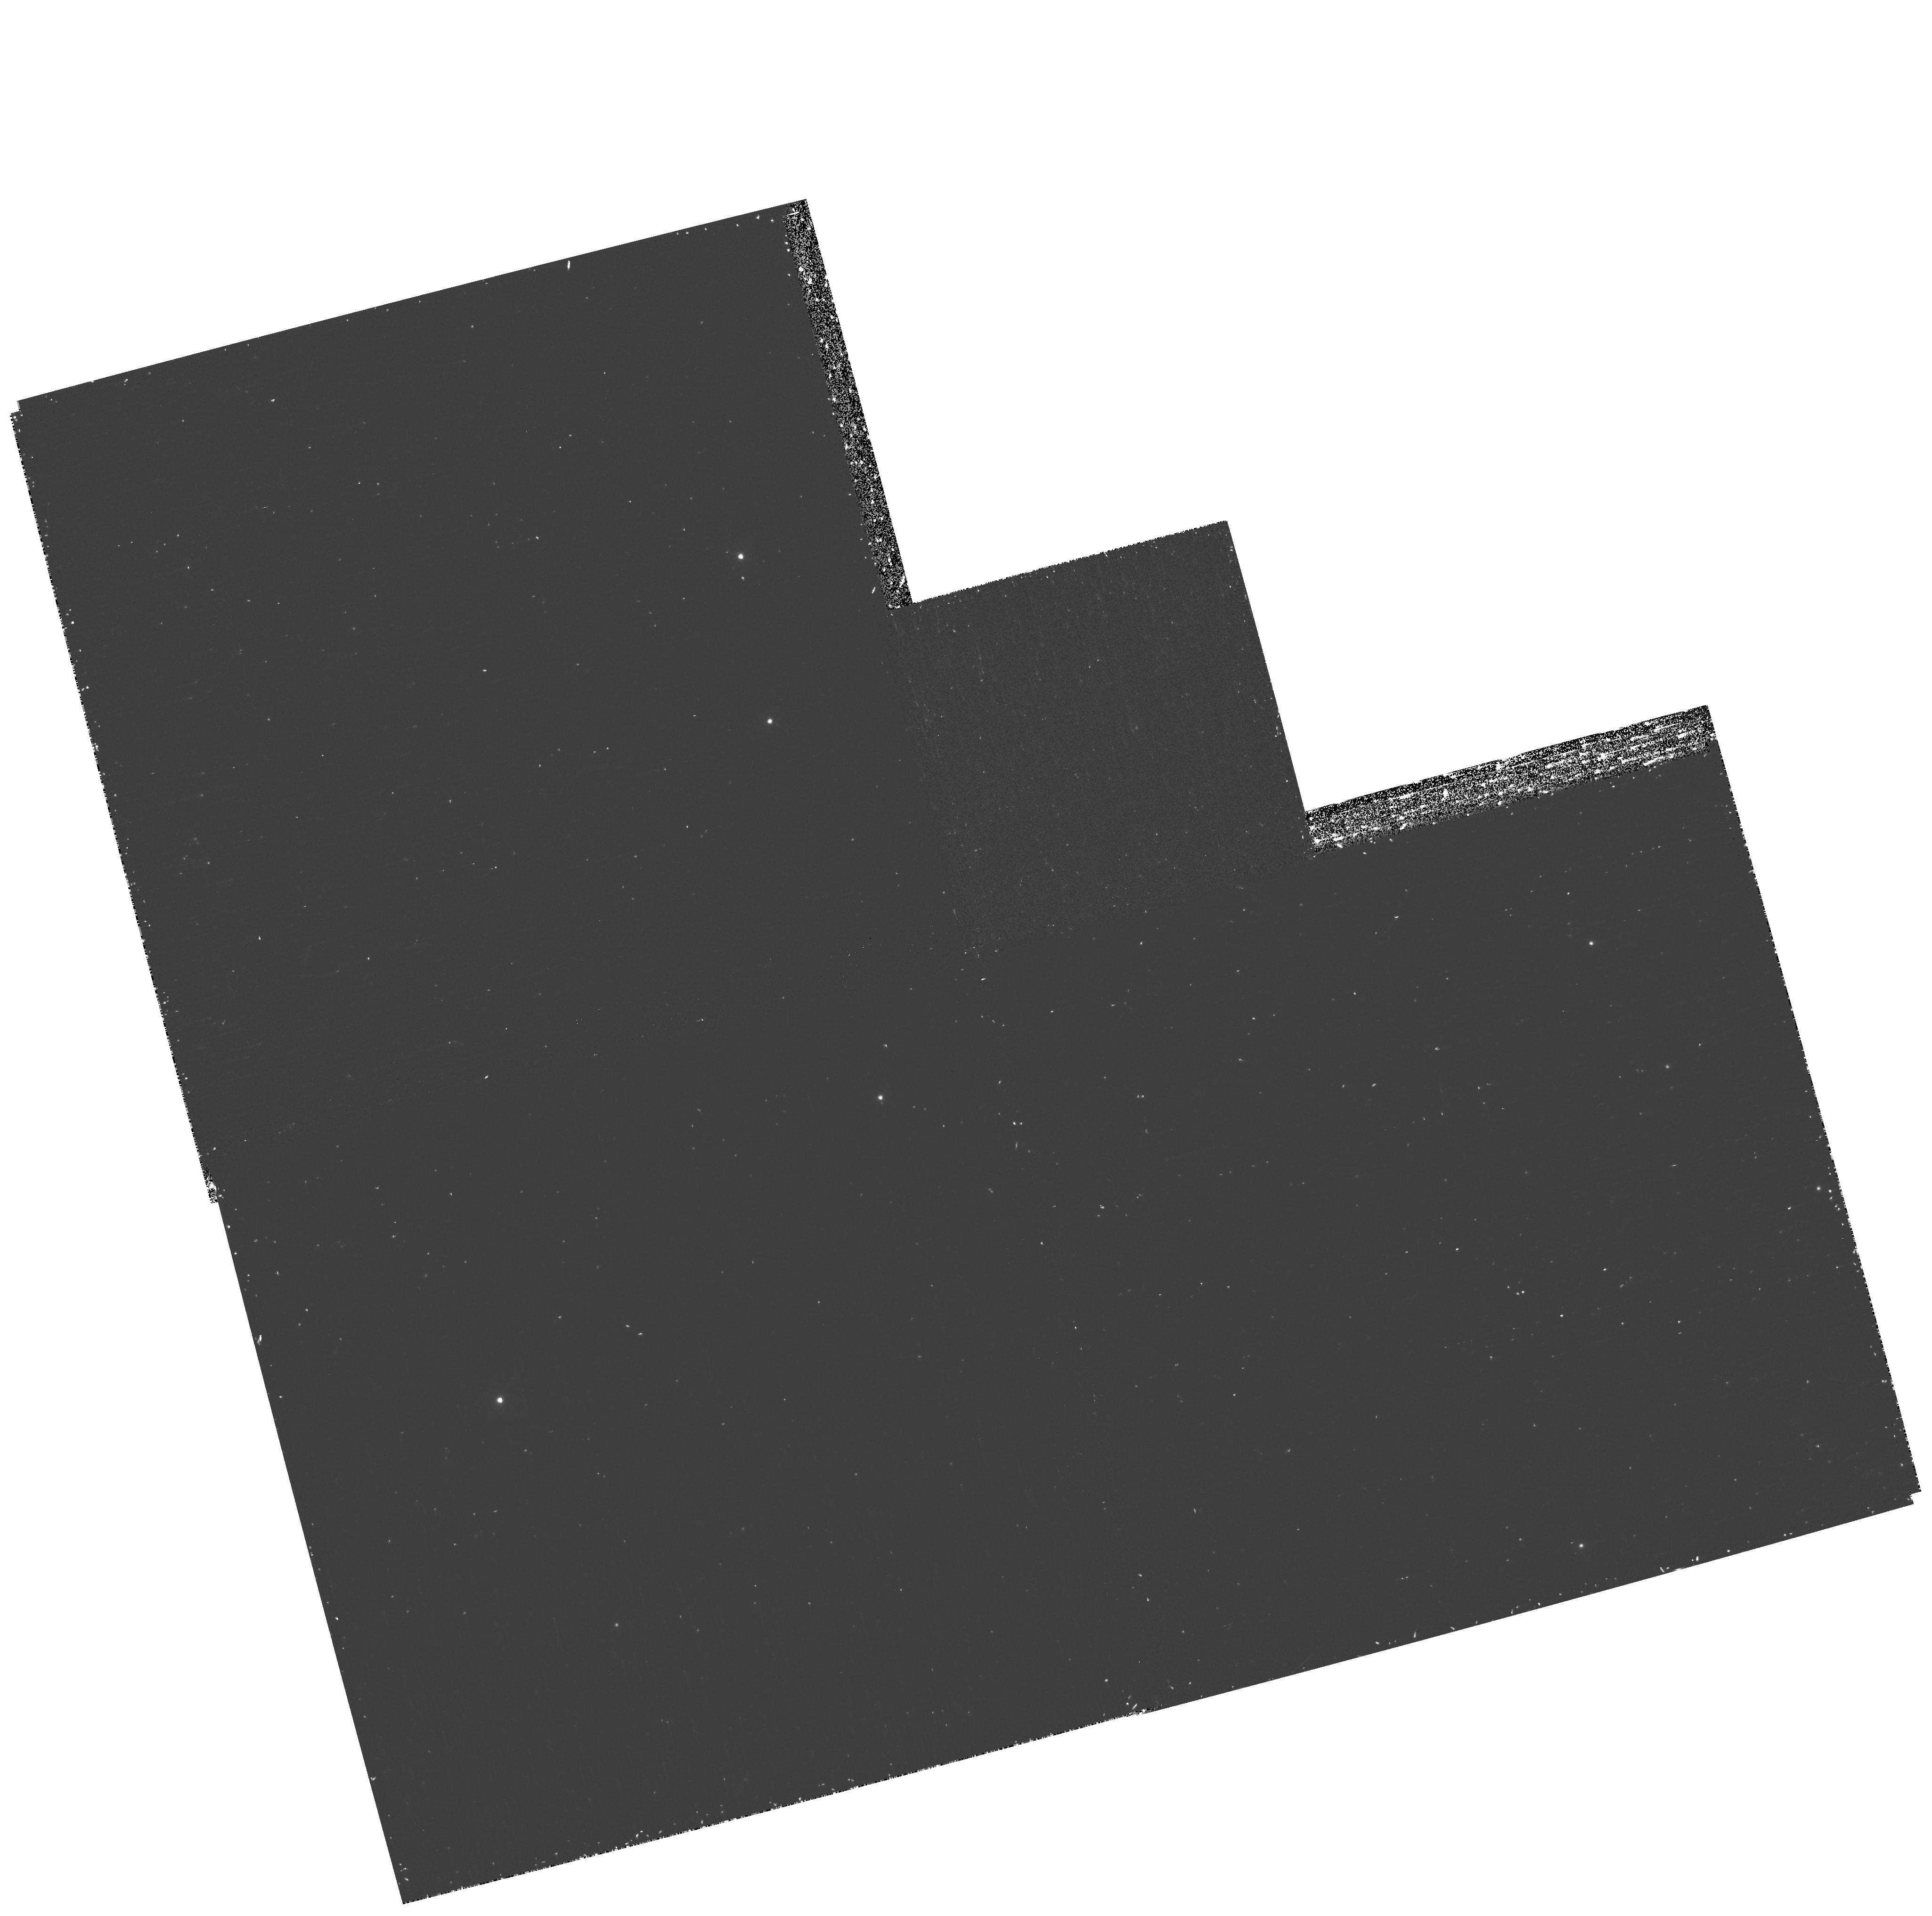
Target: 2M0559-14. Instrument: WFPC2/PC. Filter: F1042M. Exposure: 37 min. Observation ID: hst_11037_53_wfpc2_pc_f1042m_ua3t53

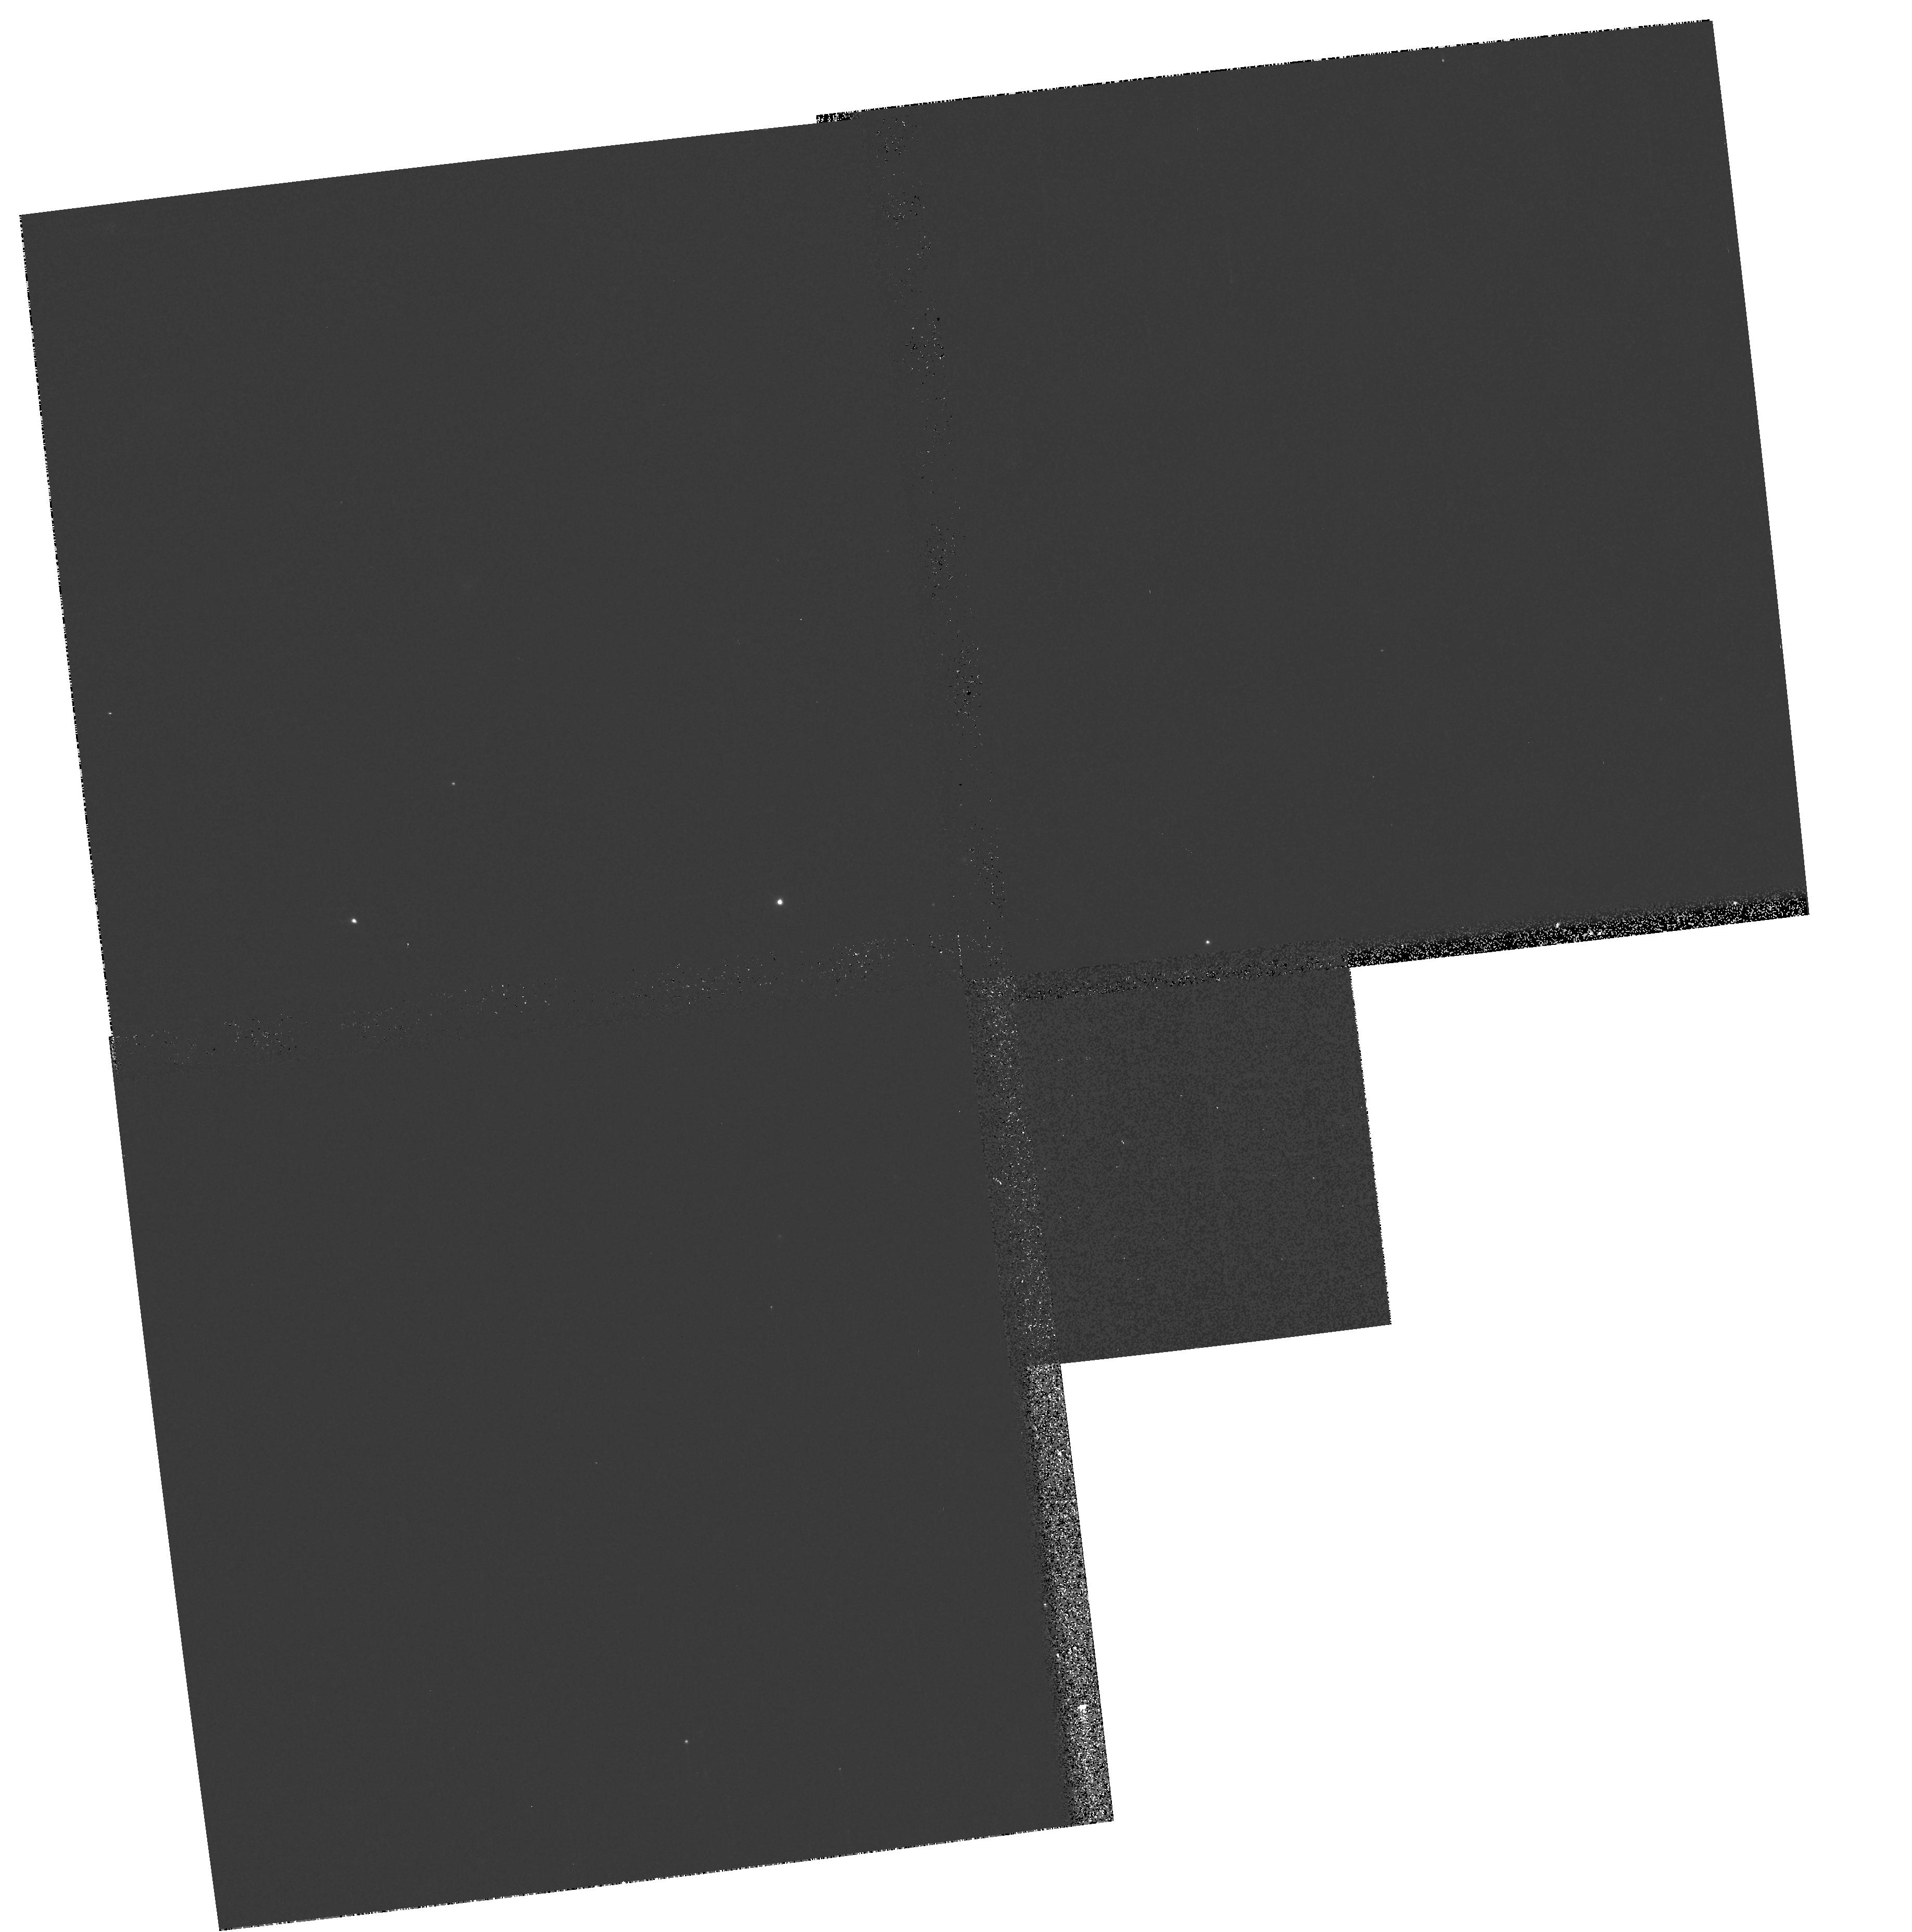
Target: 2M0036+18. Instrument: WFPC2/PC. Filter: F791W. Exposure: 2 min. Observation ID: hst_11037_02_wfpc2_pc_f791w_ua3t02

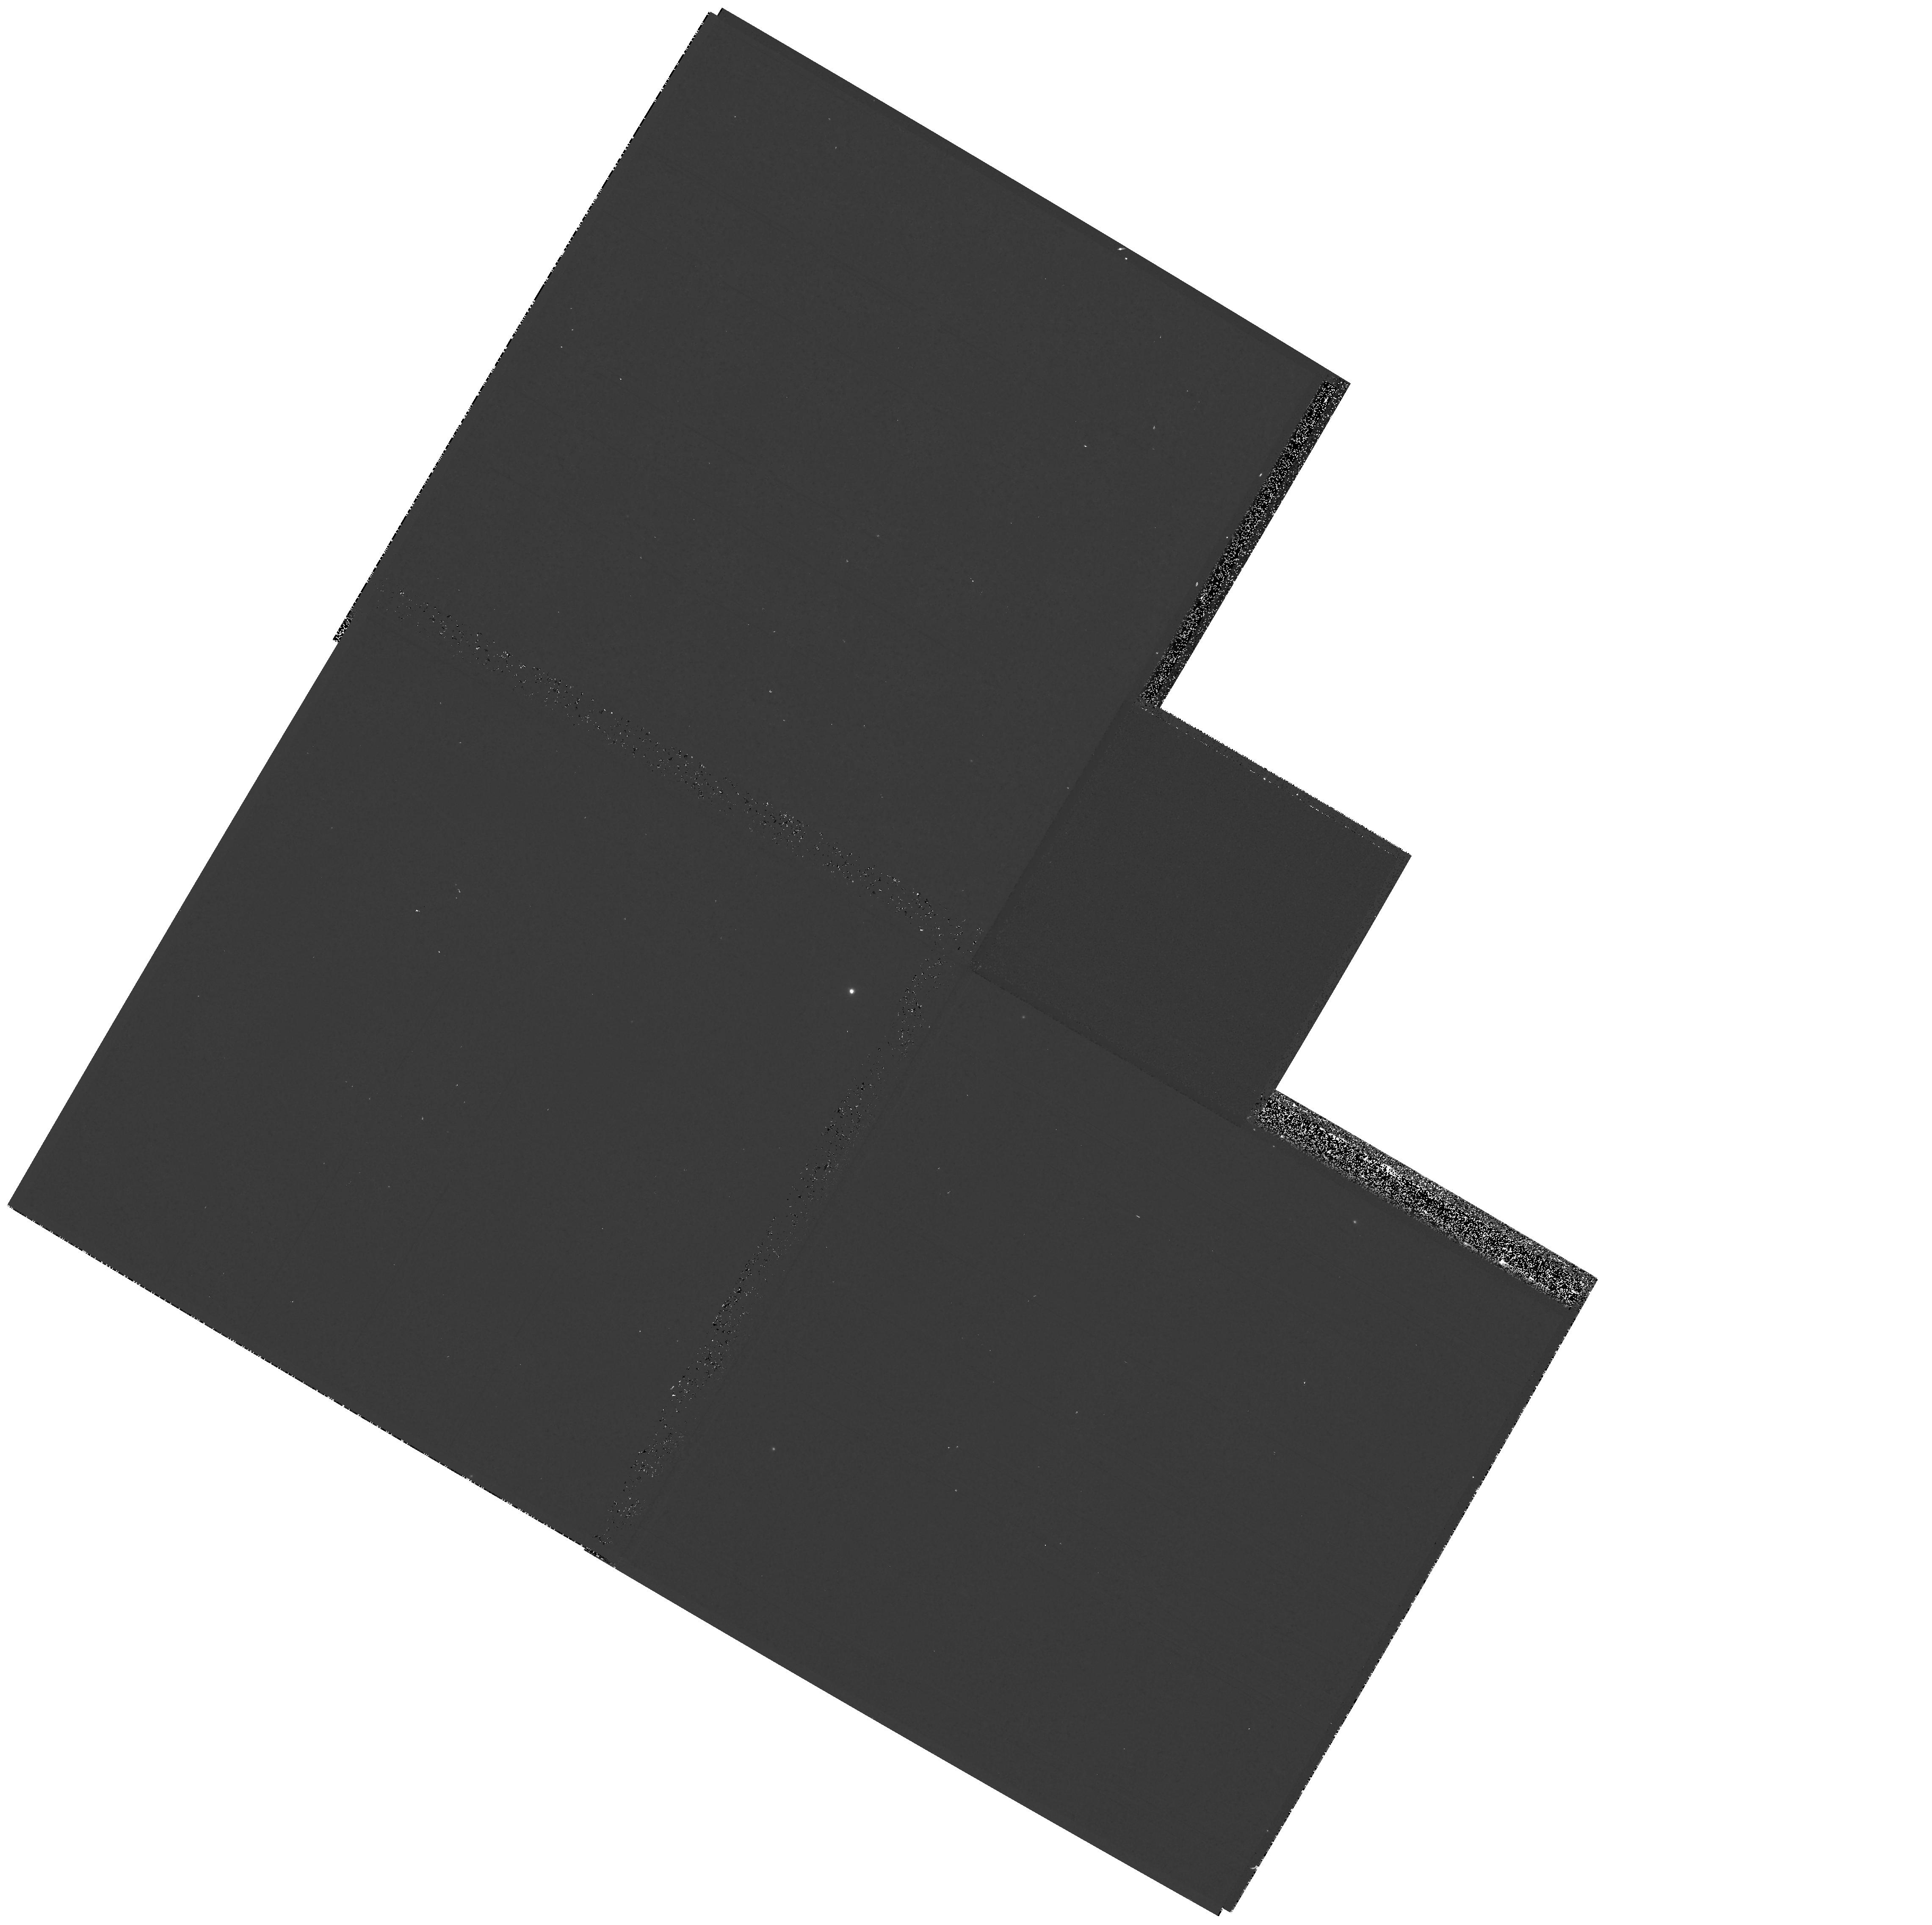
Target: VB-8. Instrument: WFPC2/PC. Filter: F1042M. Exposure: 2 min. Observation ID: hst_11037_04_wfpc2_pc_f1042m_ua3t04

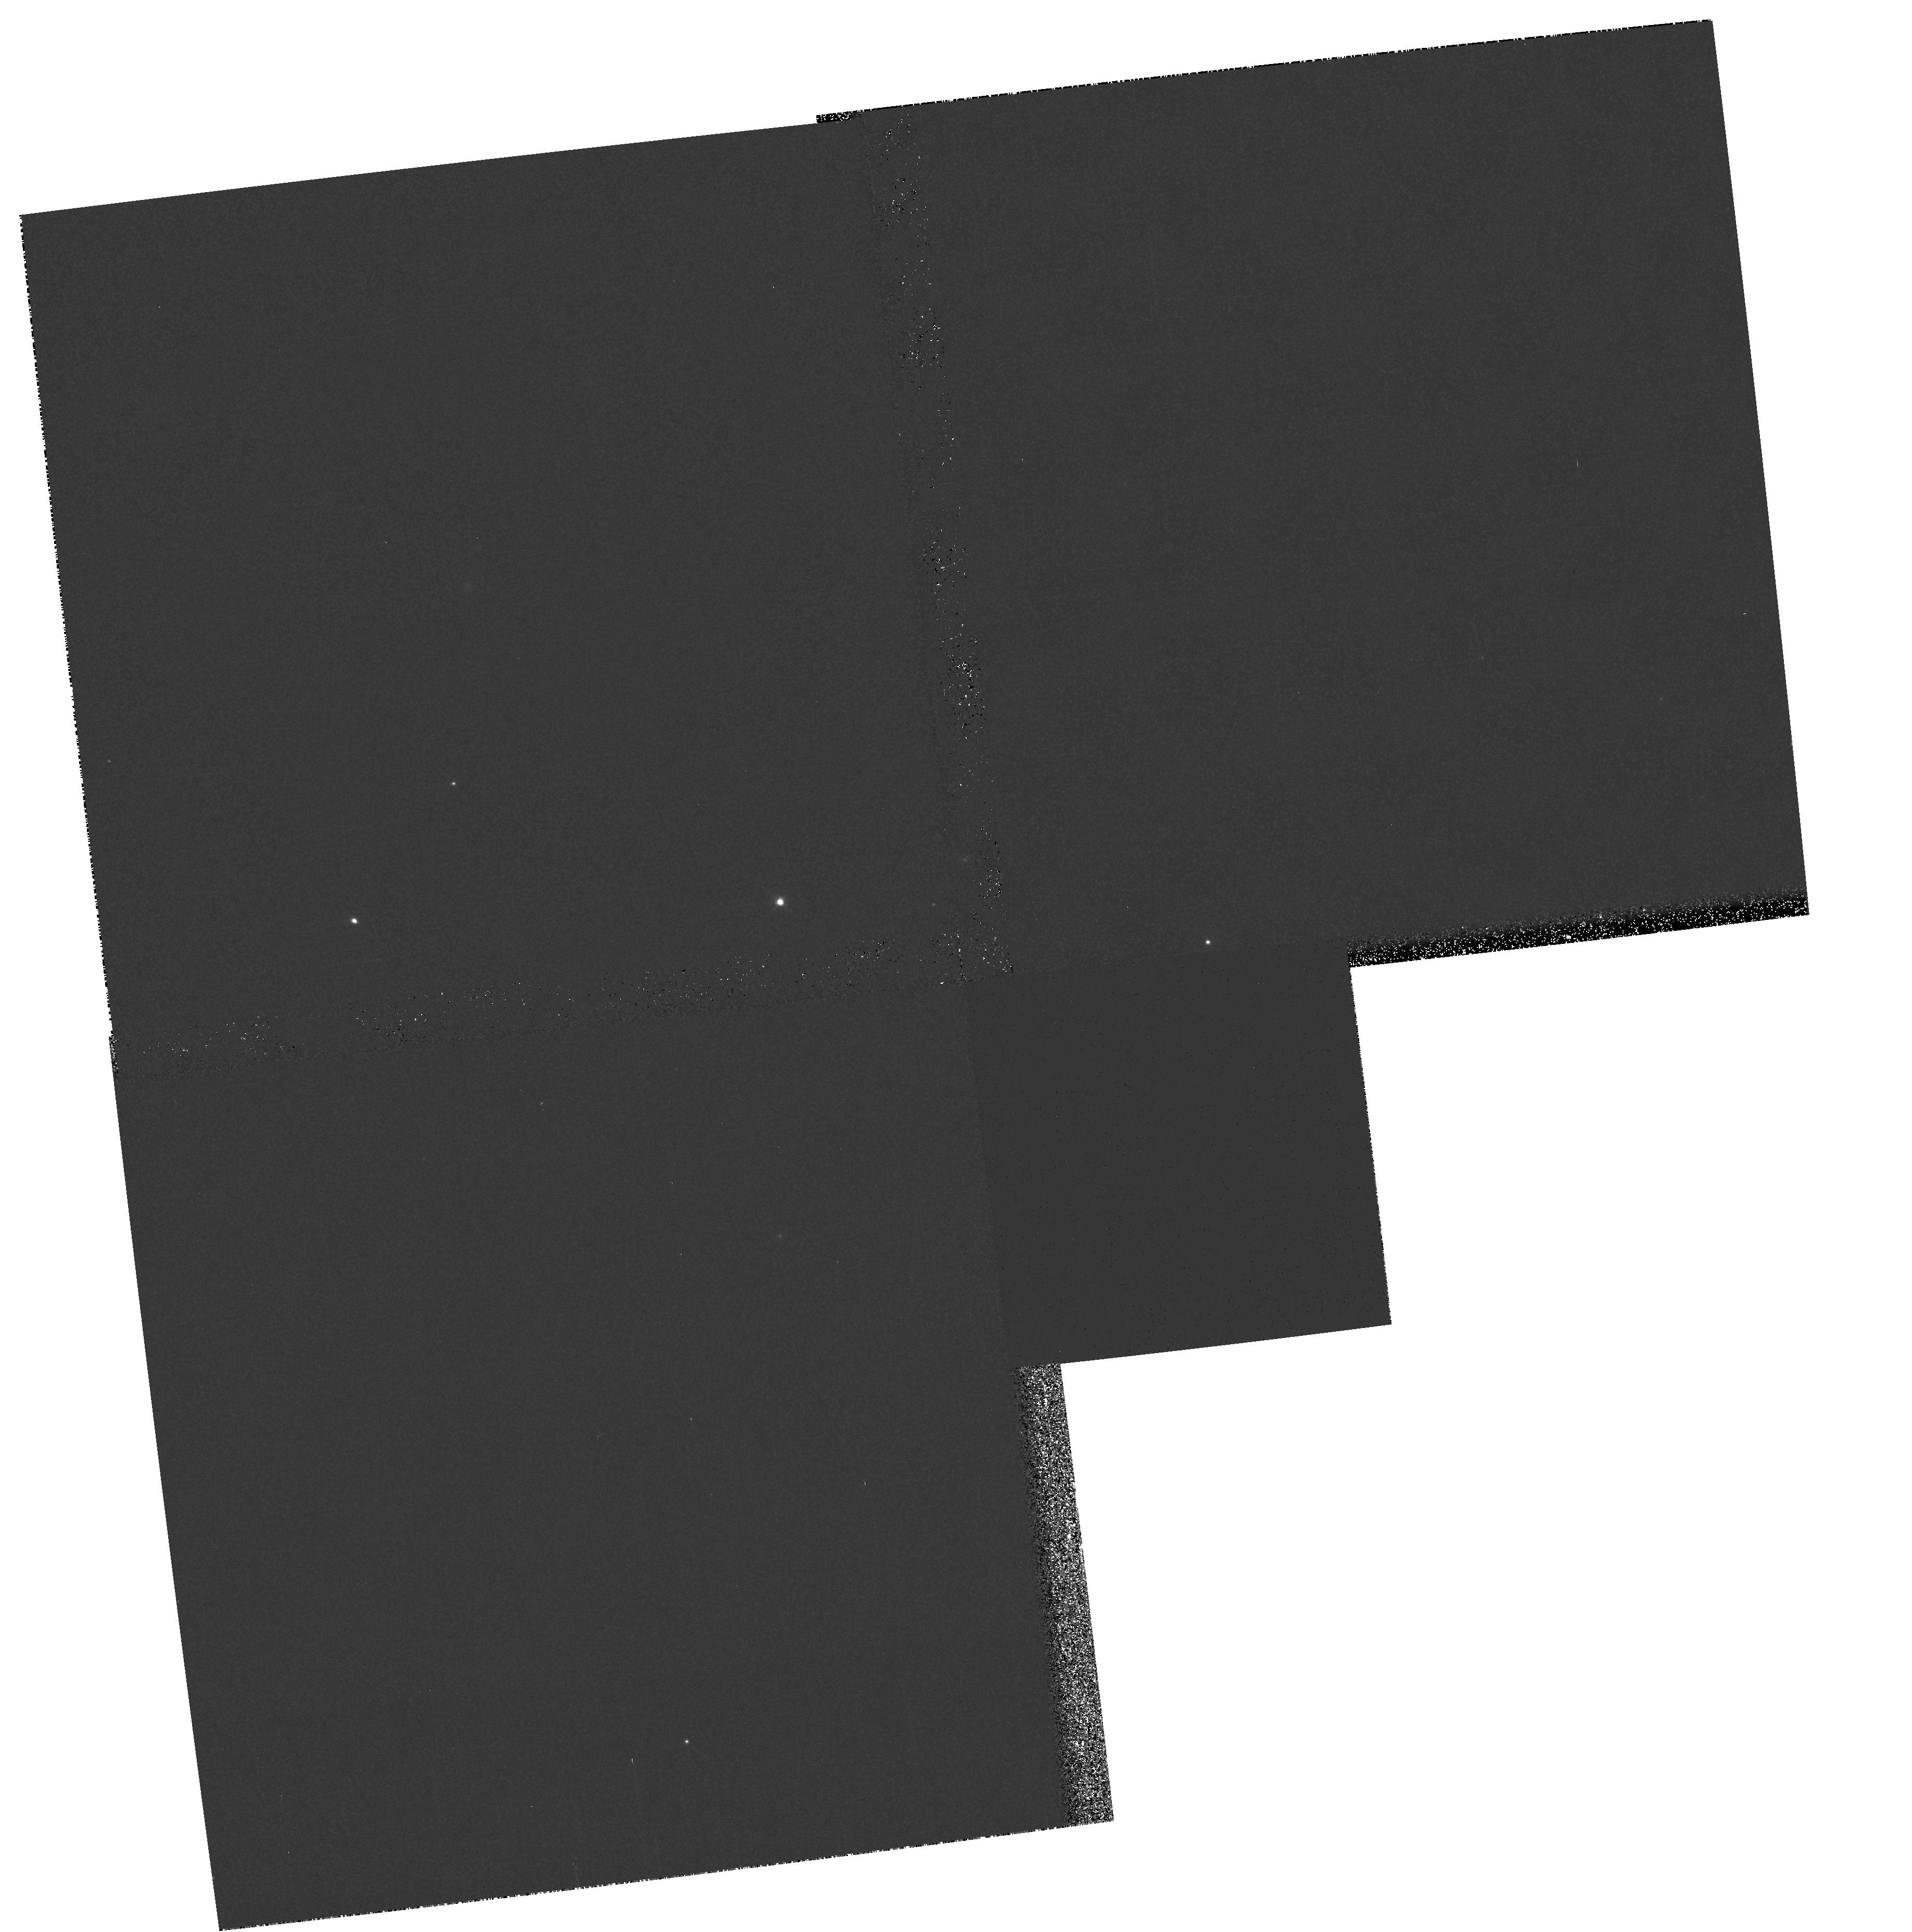
Target: 2M0036+18. Instrument: WFPC2/PC. Filter: F814W. Exposure: 2 min. Observation ID: hst_11037_02_wfpc2_pc_f814w_ua3t02

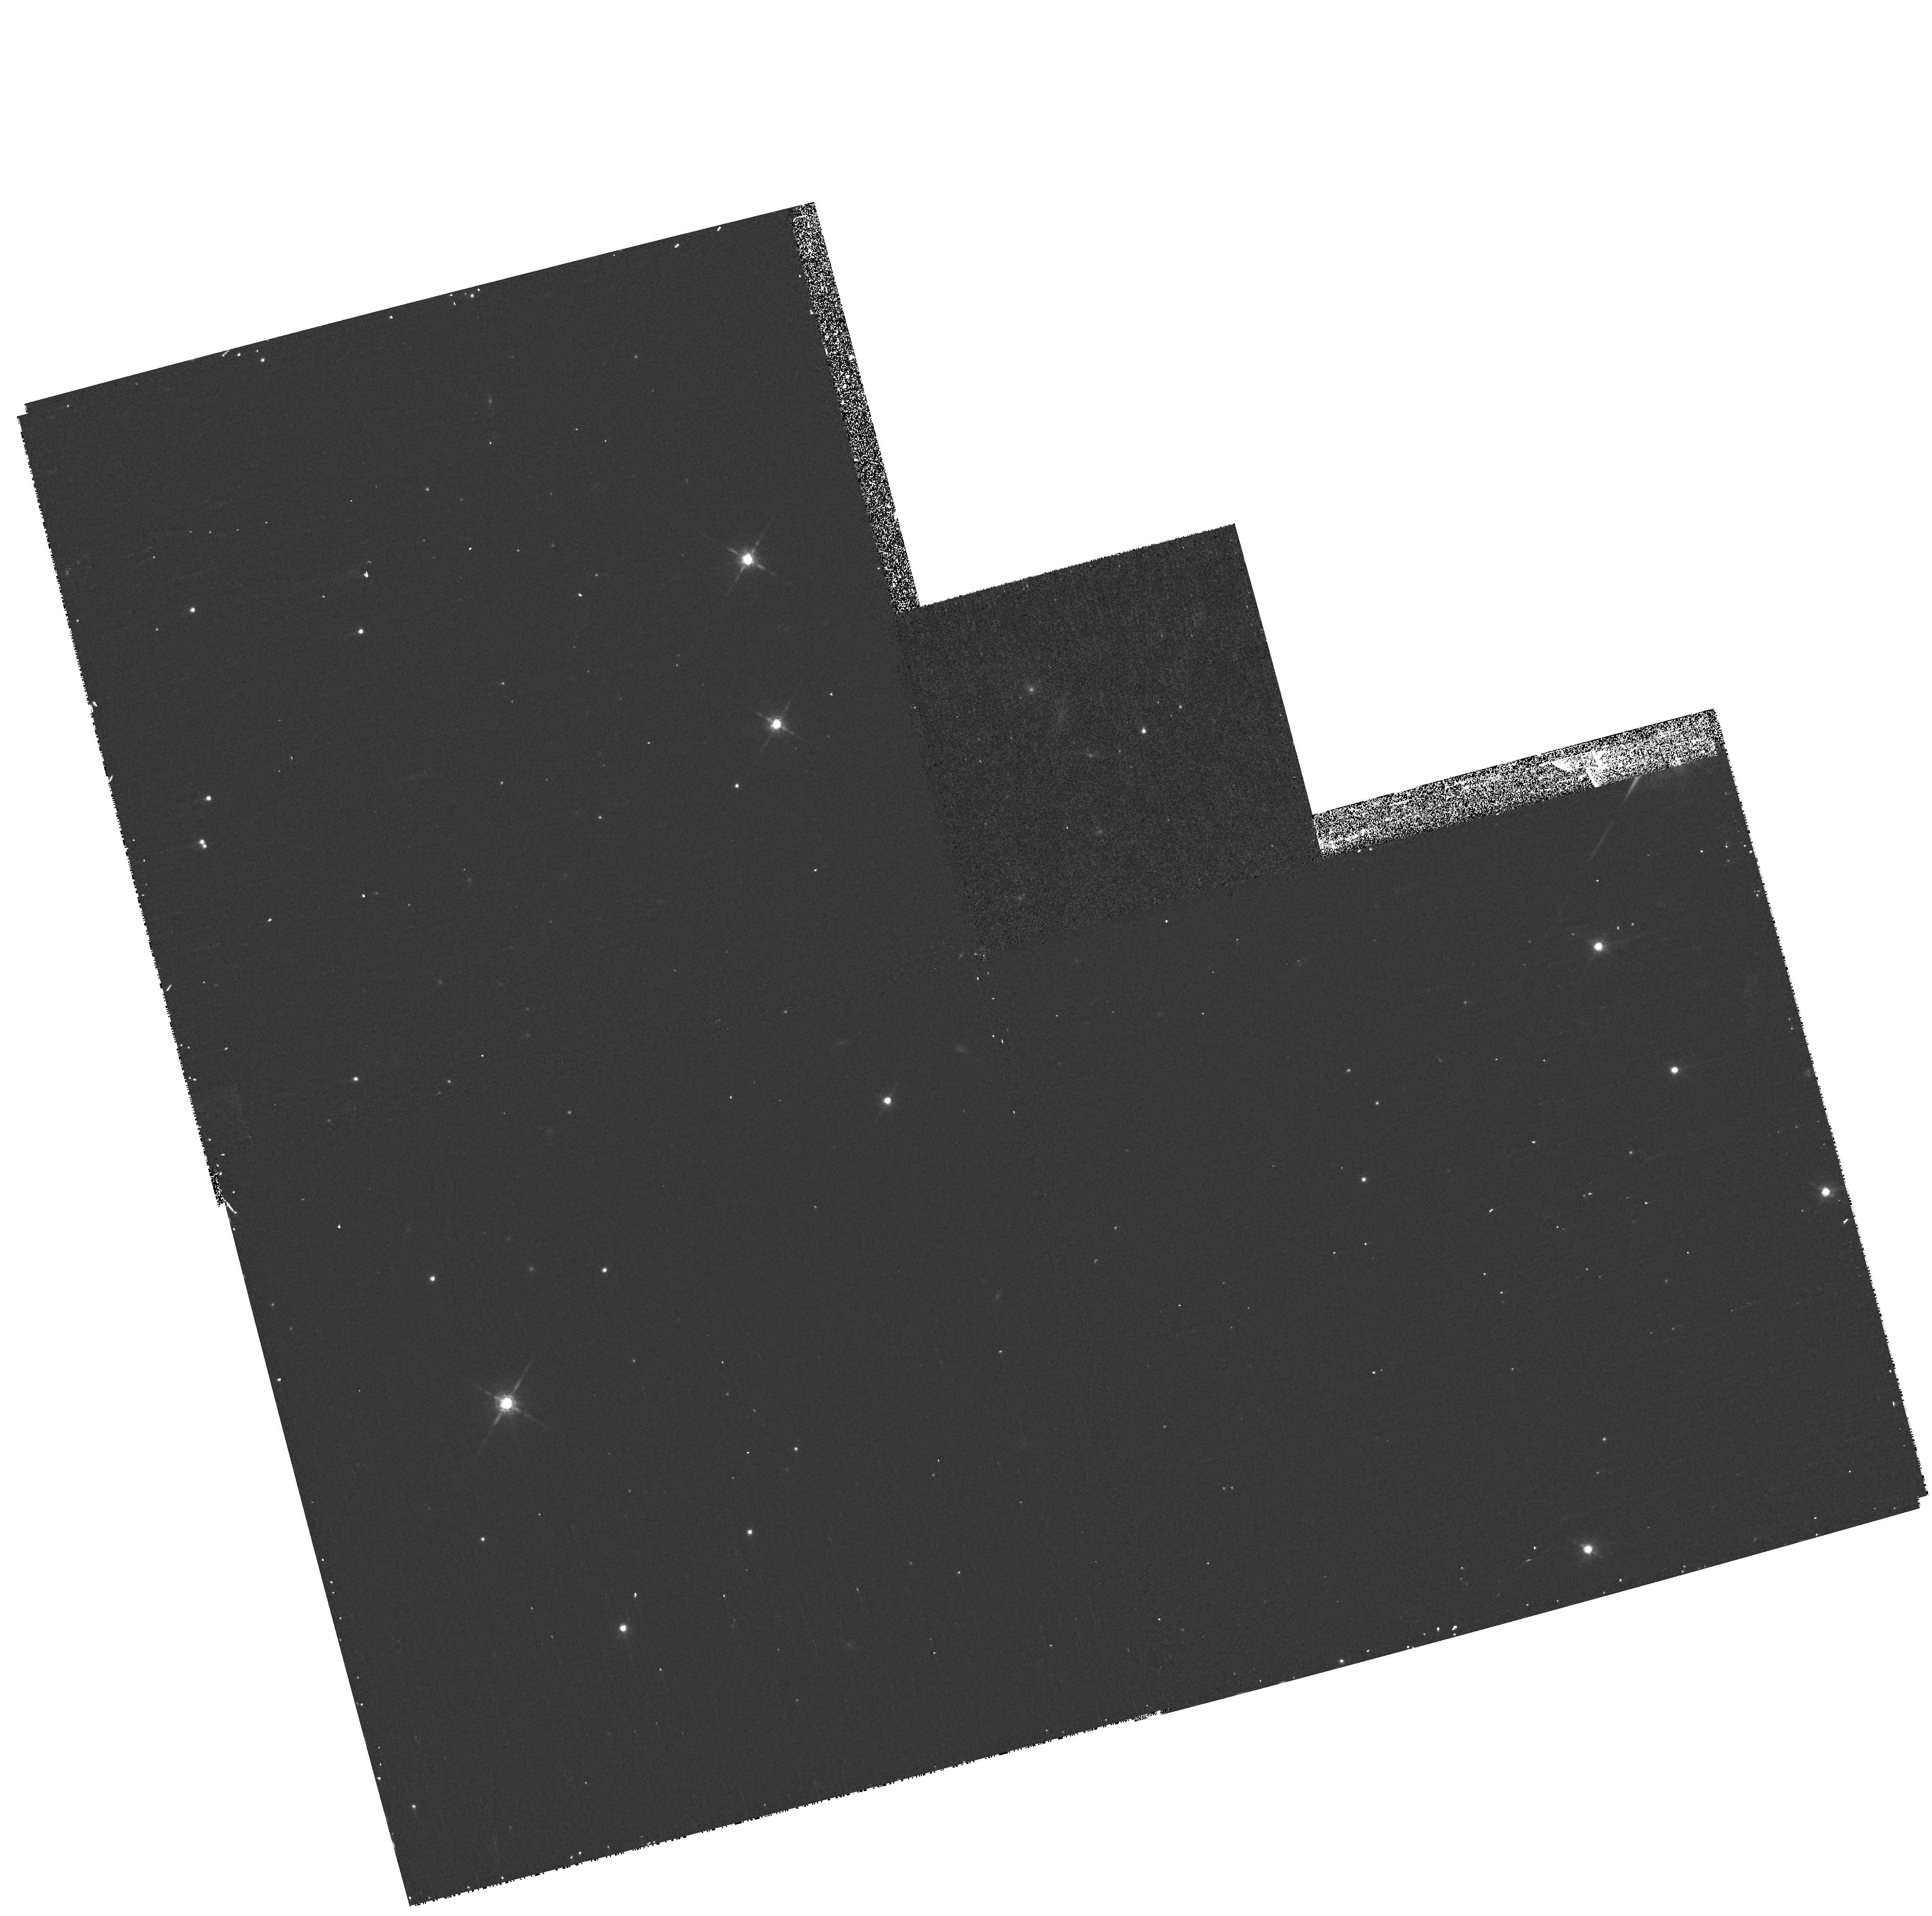
Target: 2M0559-14. Instrument: WFPC2/PC. Filter: F850LP. Exposure: 13 min. Observation ID: hst_11037_53_wfpc2_pc_f850lp_ua3t53

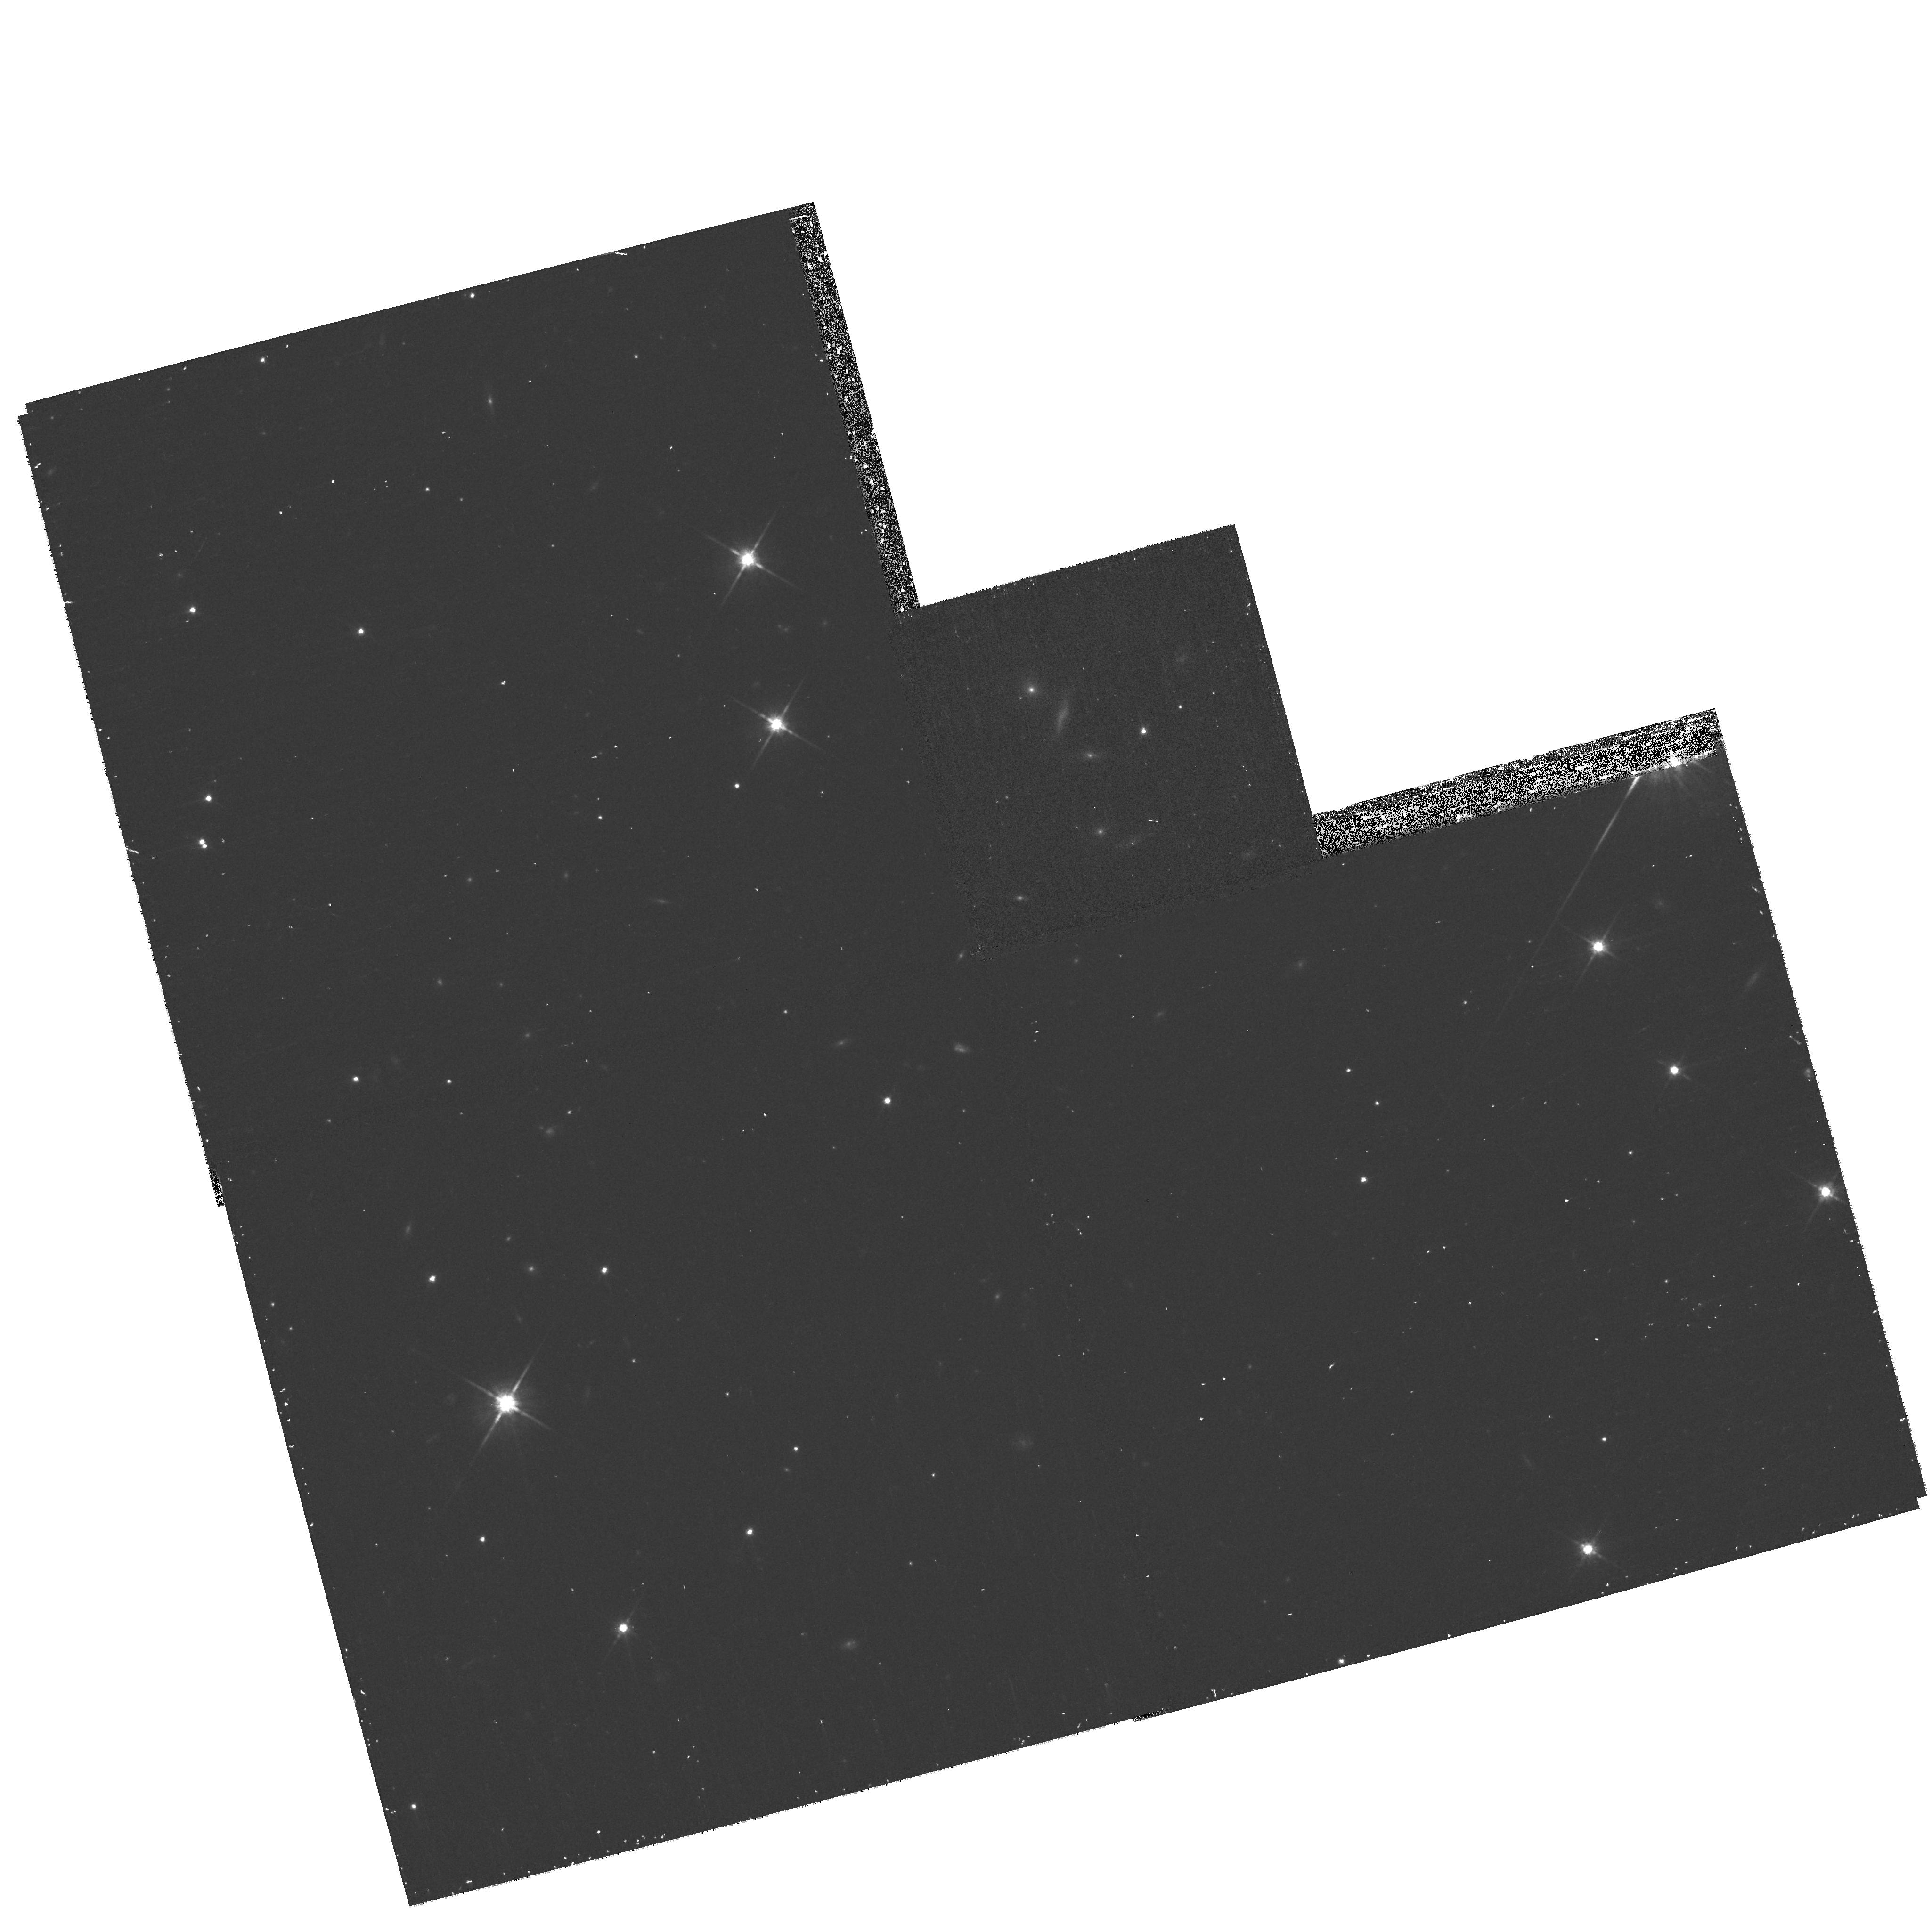
Target: 2M0559-14. Instrument: WFPC2/PC. Filter: F814W. Exposure: 17 min. Observation ID: hst_11037_53_wfpc2_pc_f814w_ua3t53

Red Filters Closeout (PI: Gilliland, Ronald L)

This calibration program observes three very red stars (M, L, T dwarfs) in the five reddest broad and medium filters (F785LP, F791W, F814W, F850LP, and F1042M) on WF3 in order to allow cross-calibration to ACS, and in future WFC3. The far-red QE curves will also be tested. Similar observations on PC1 were made in WFPC2/CAL 10078 and 10366.